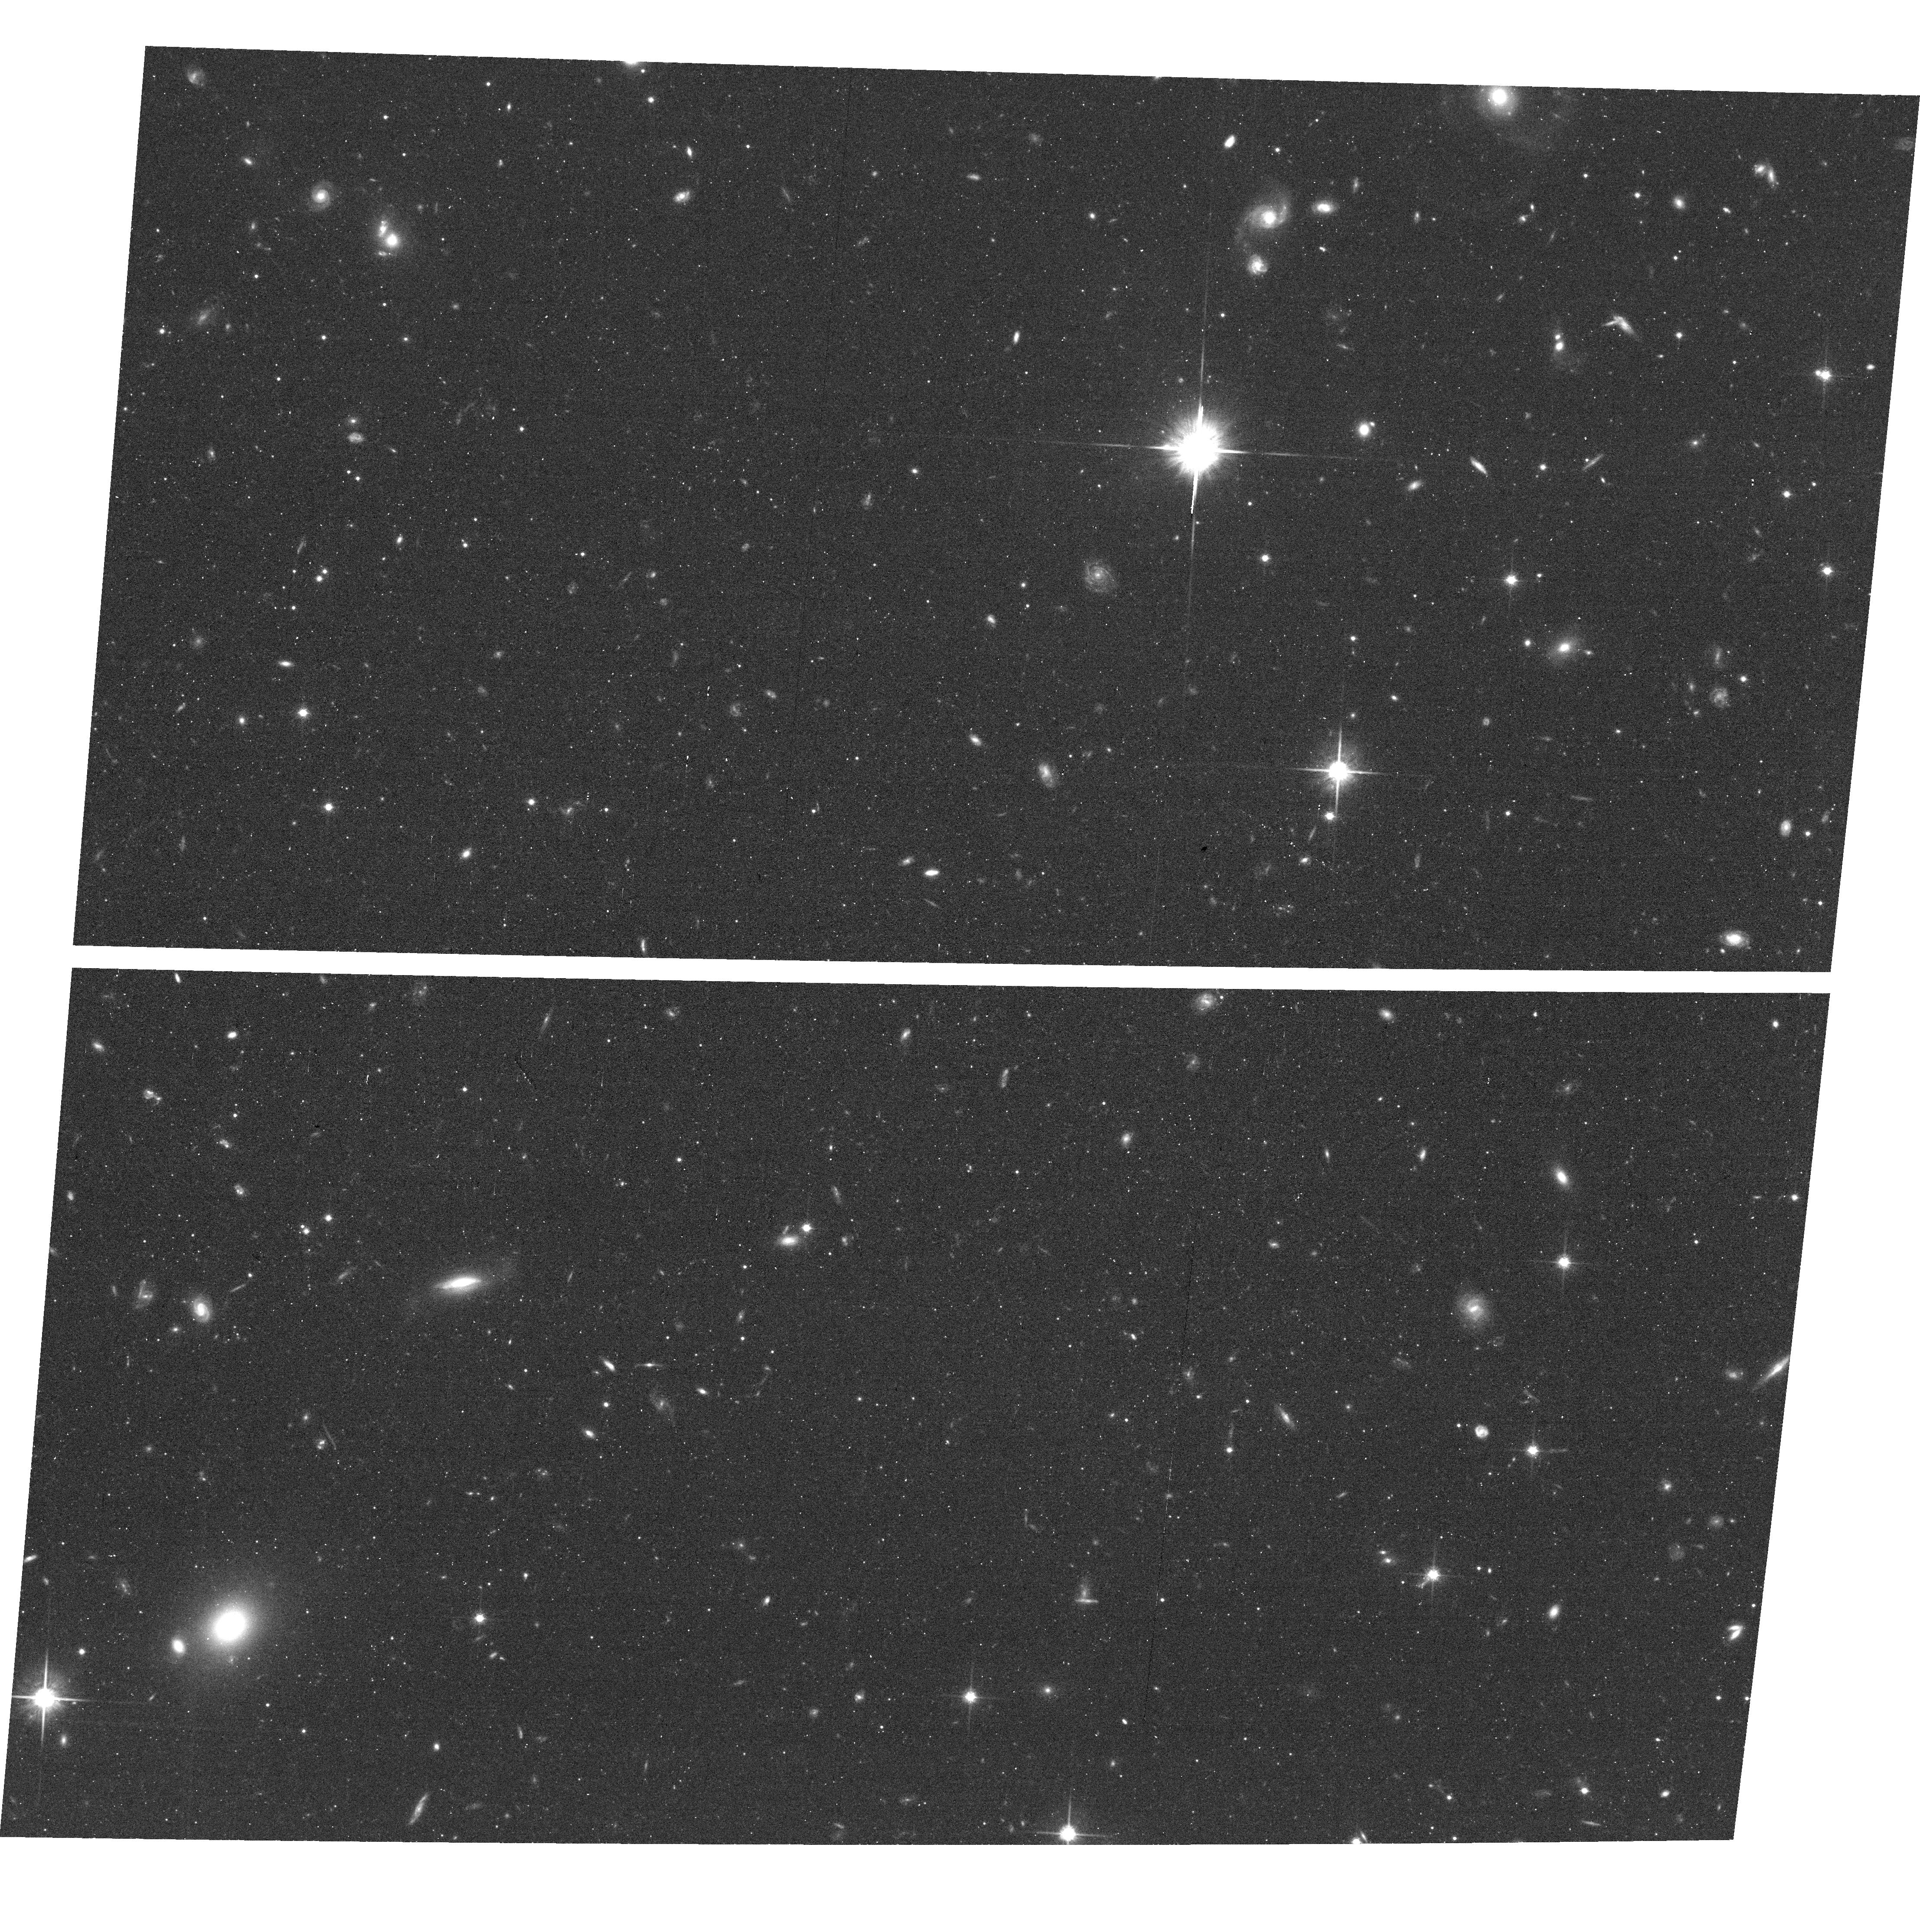
Target: AND-XIX. Instrument: ACS/WFC. Filter: F814W. Exposure: 43 min. Observation ID: hst_15302_01_acs_wfc_f814w_jdjy01

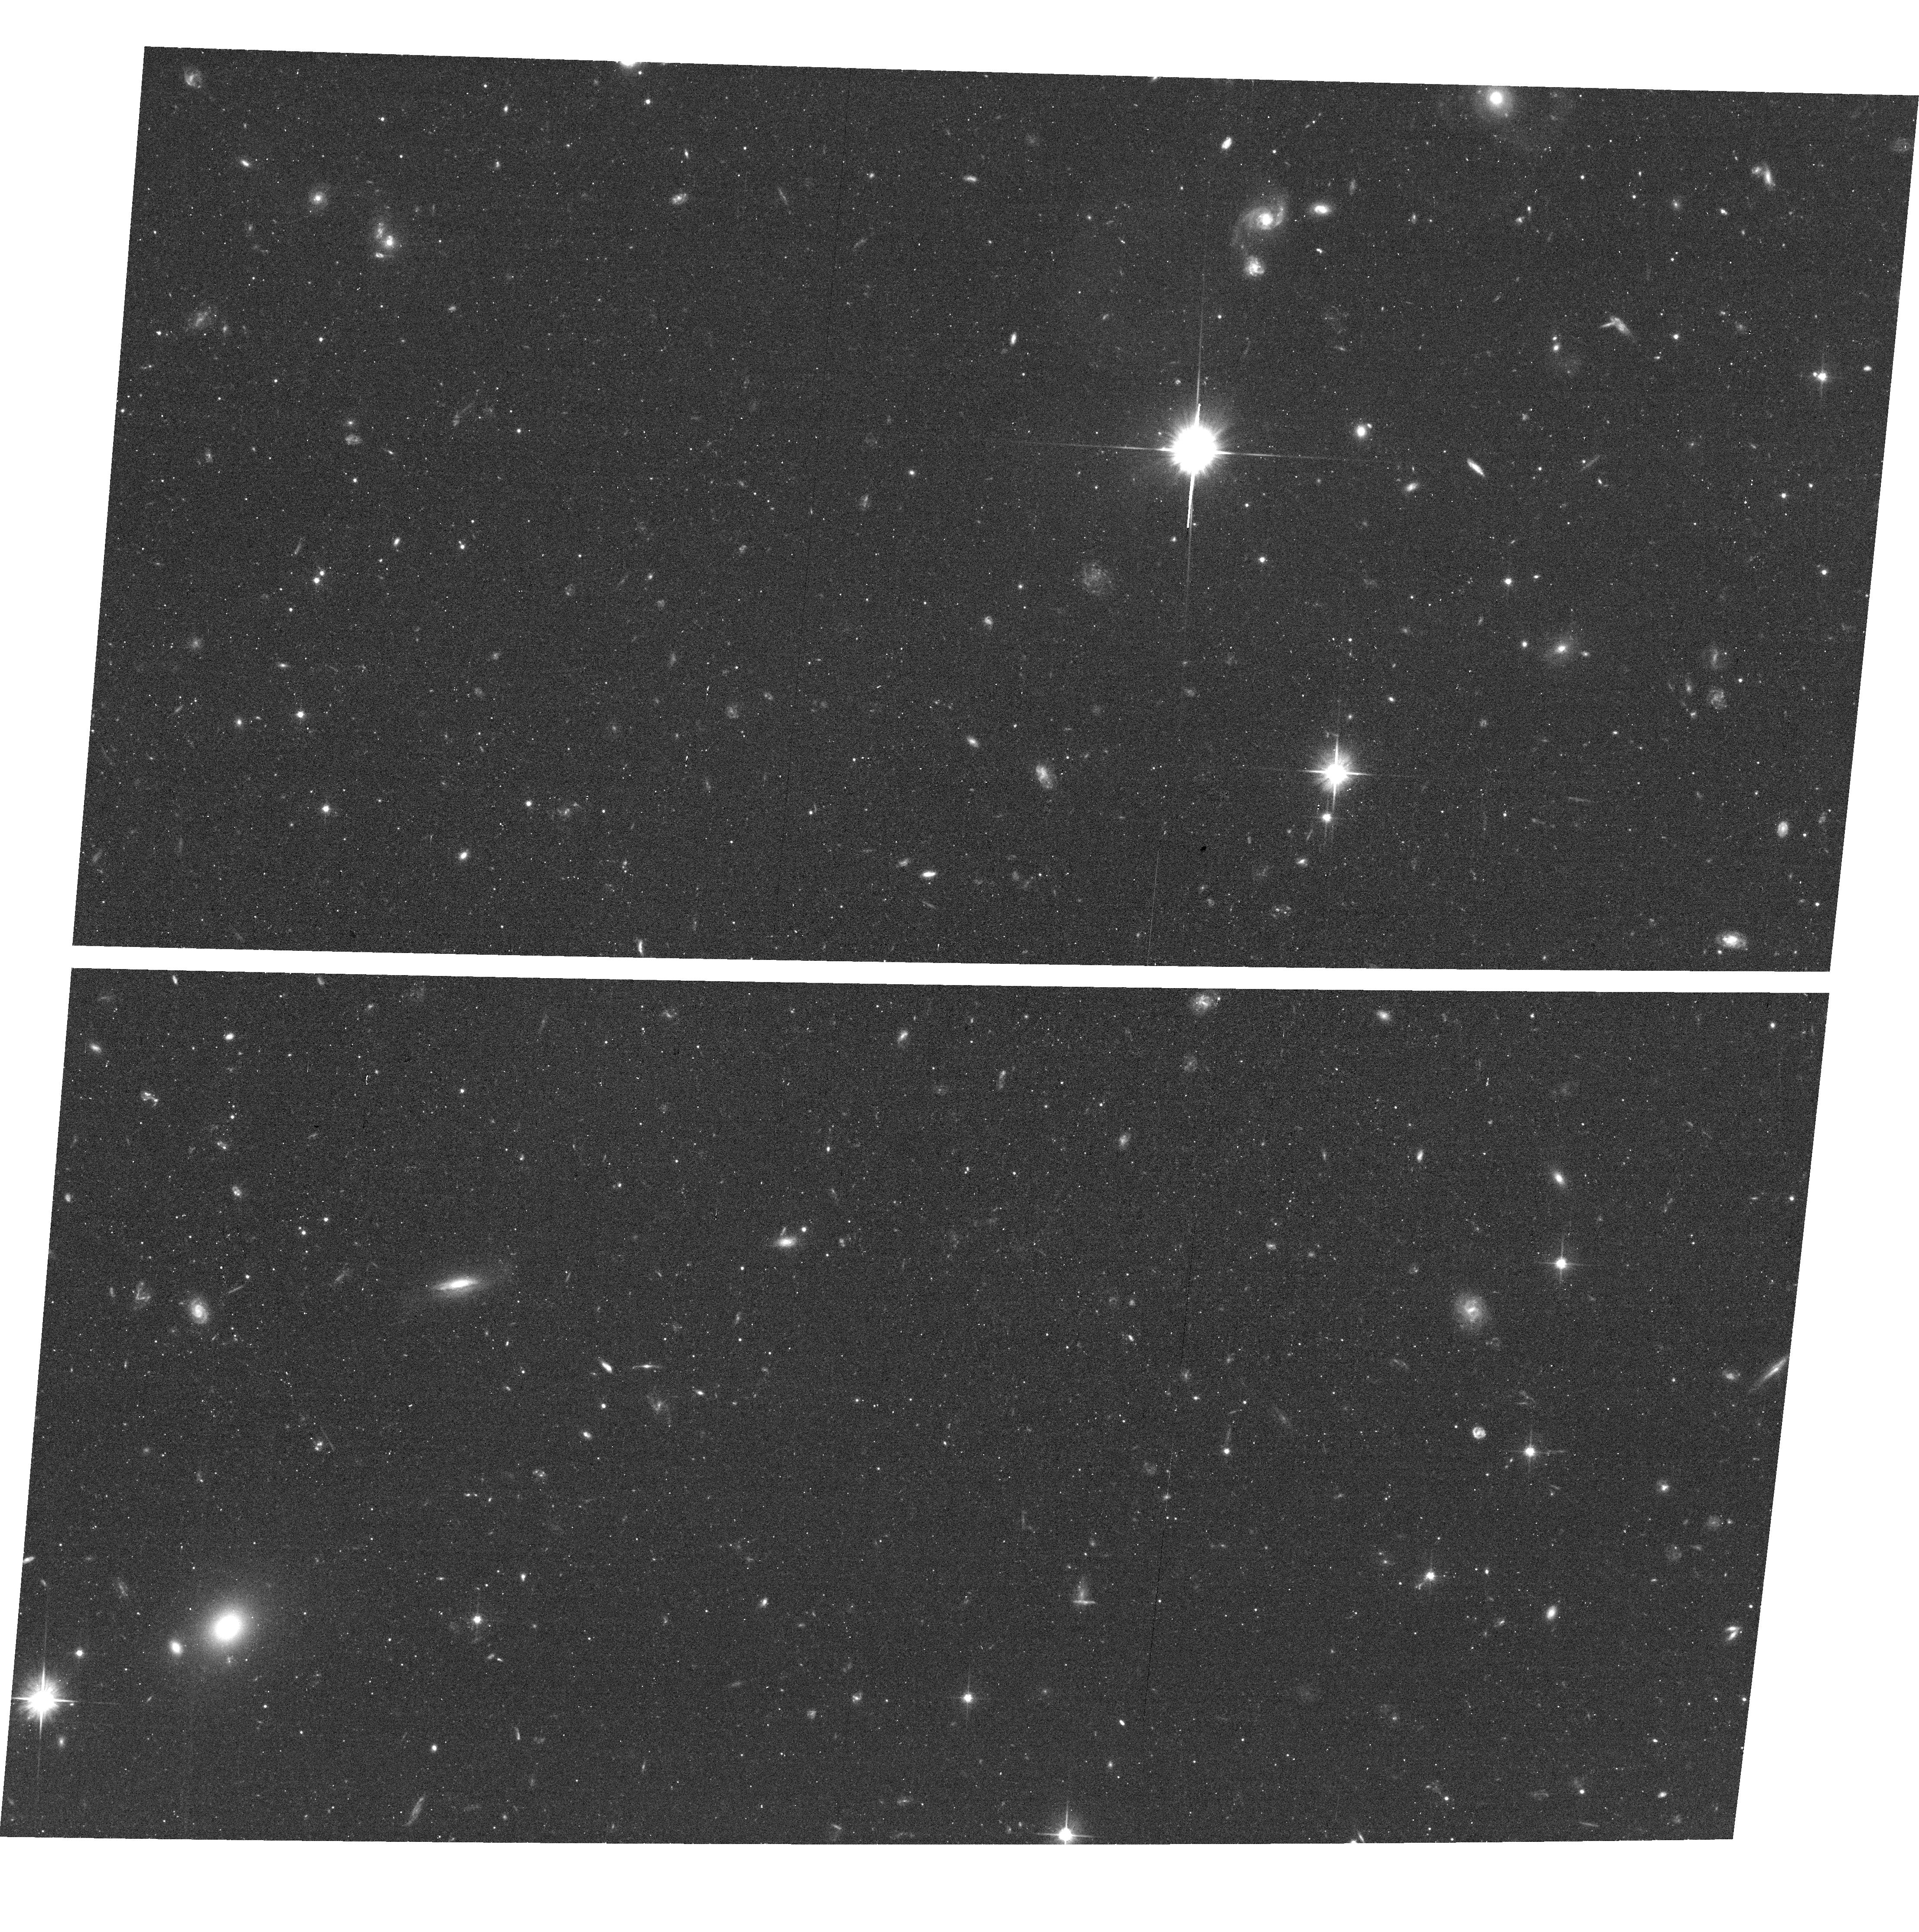
Target: AND-XIX. Instrument: ACS/WFC. Filter: F606W. Exposure: 41 min. Observation ID: hst_15302_03_acs_wfc_f606w_jdjy03

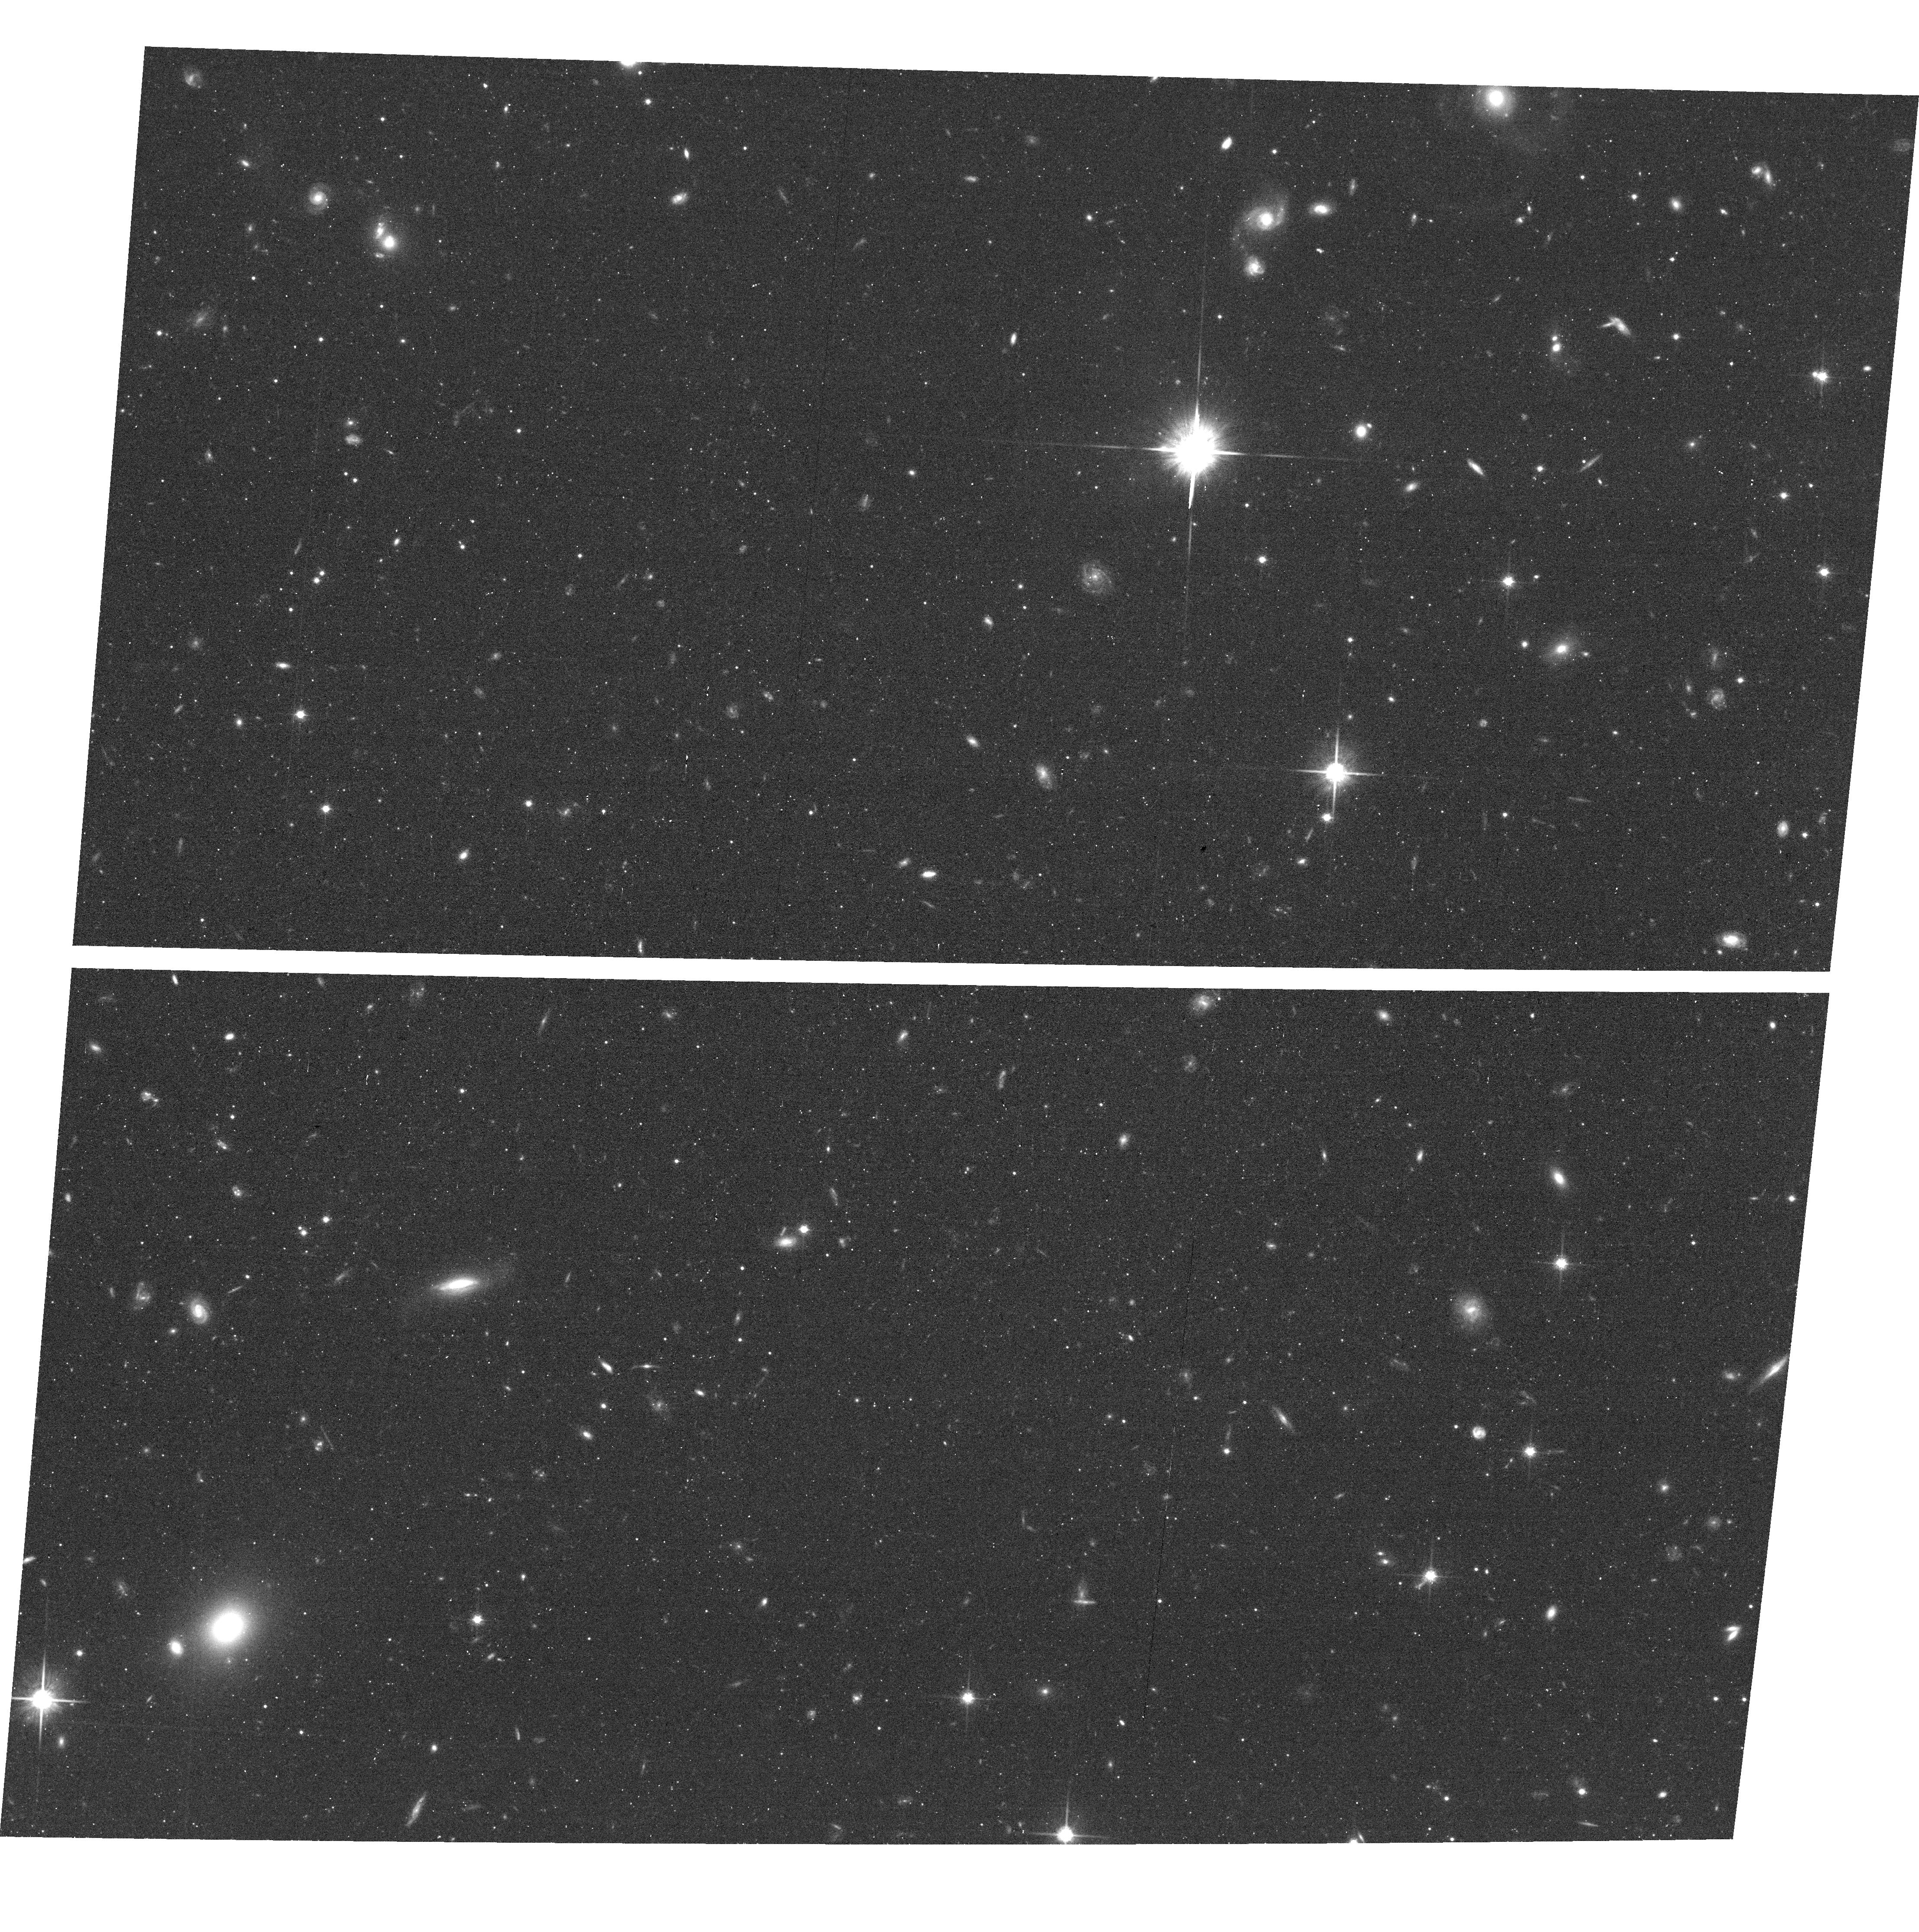
Target: AND-XIX. Instrument: ACS/WFC. Filter: F814W. Exposure: 43 min. Observation ID: hst_15302_03_acs_wfc_f814w_jdjy03

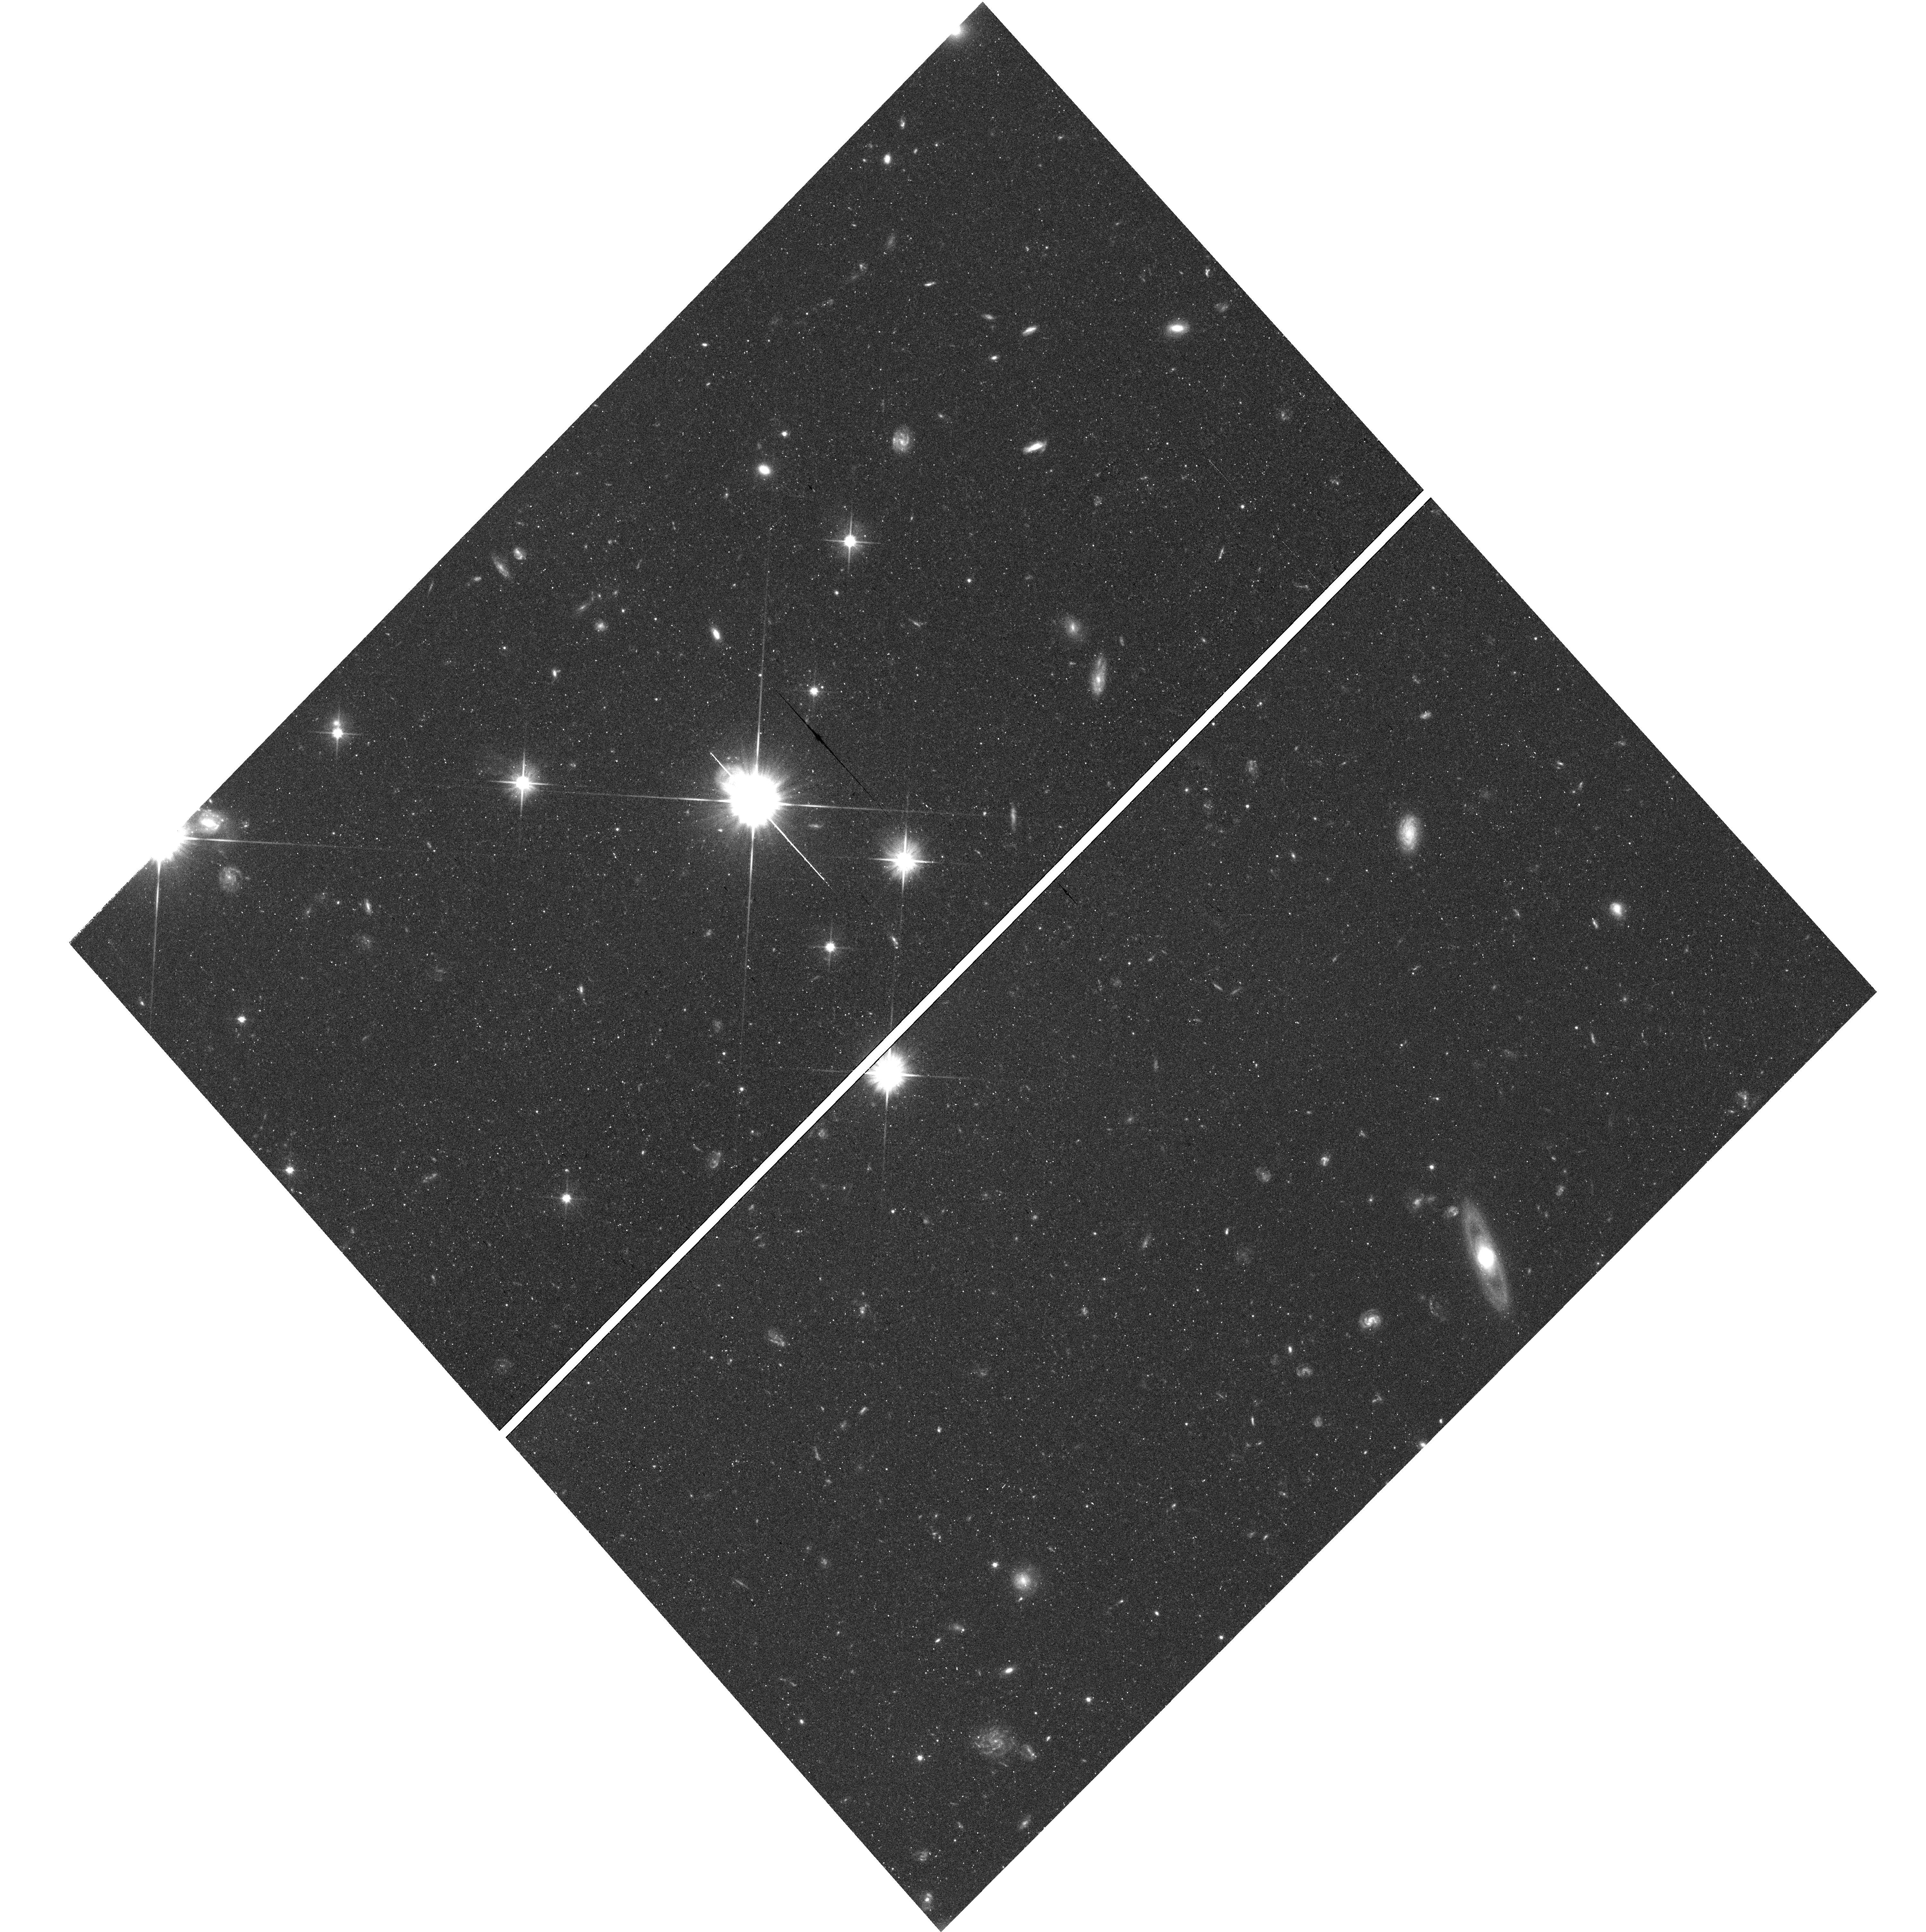
Target: AND-XIX. Instrument: WFC3/UVIS. Filter: F606W. Exposure: 44 min. Observation ID: hst_15302_03_wfc3_uvis_f606w_idjy03

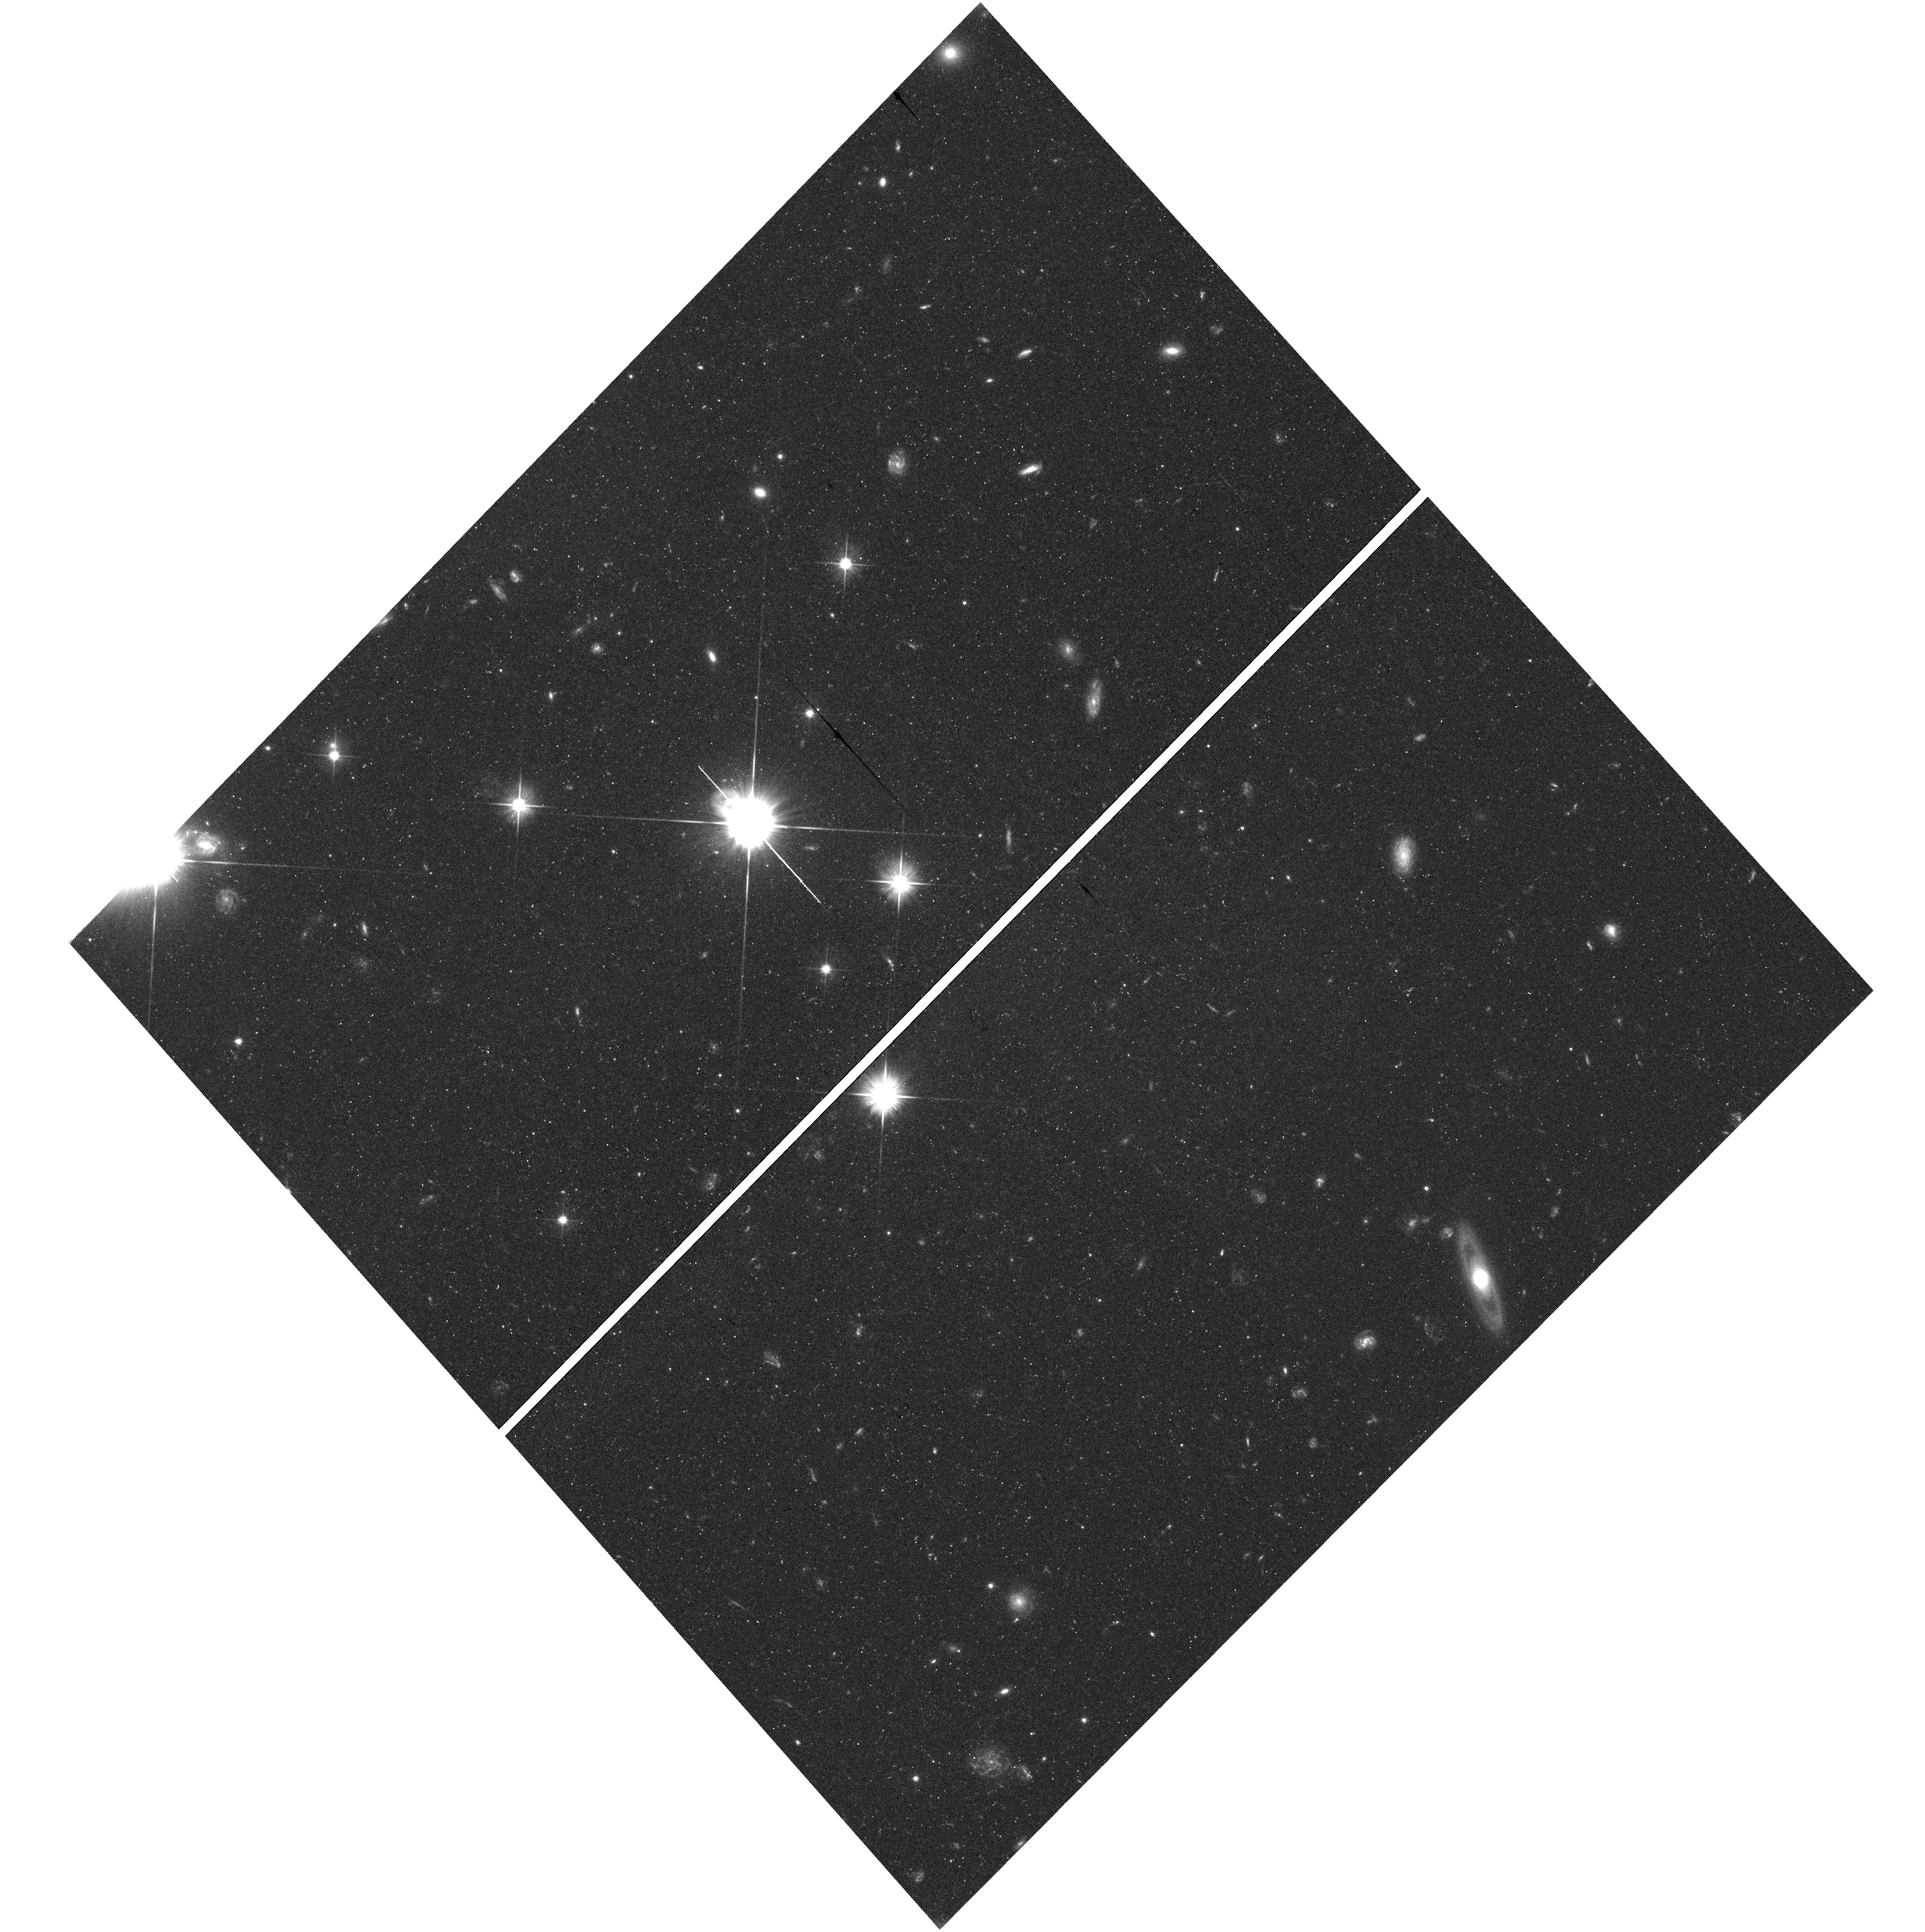
Target: AND-XIX. Instrument: WFC3/UVIS. Filter: F606W. Exposure: 46 min. Observation ID: hst_15302_06_wfc3_uvis_f606w_idjy06

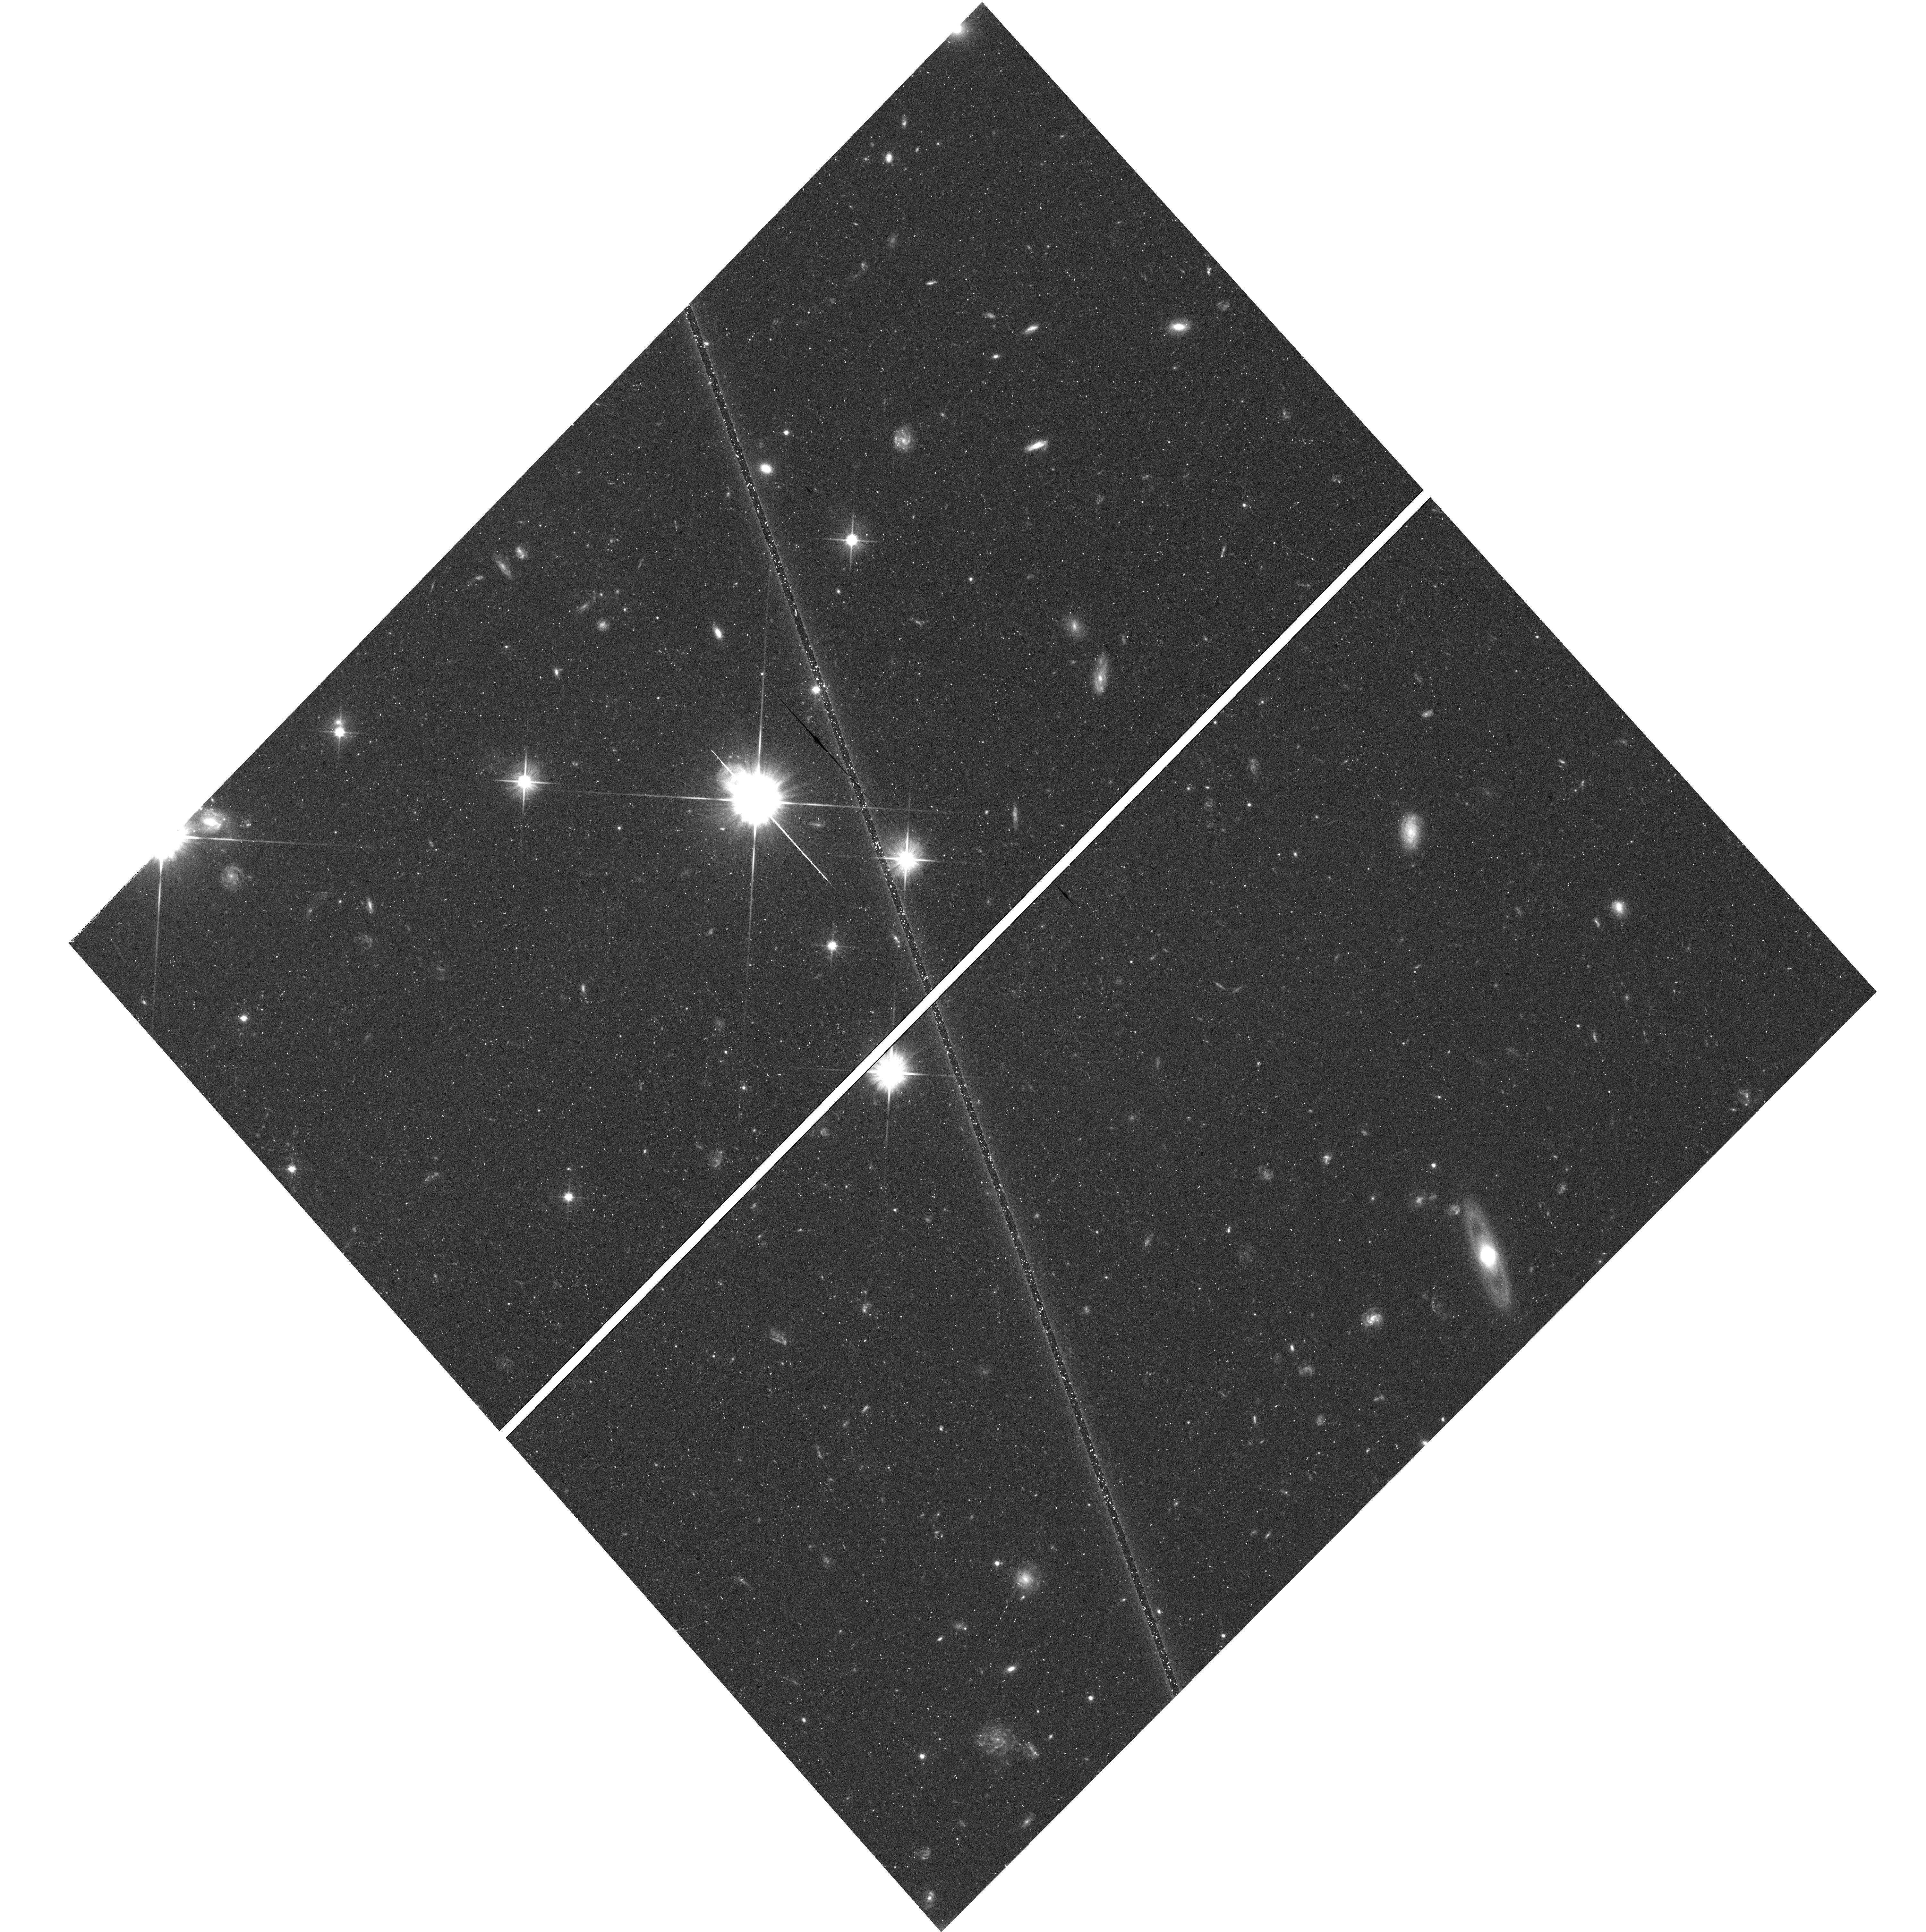
Target: AND-XIX. Instrument: WFC3/UVIS. Filter: F606W. Exposure: 44 min. Observation ID: hst_15302_01_wfc3_uvis_f606w_idjy01

Unveiling the formation of Andromeda XIX - a uniquely diffuse Local Group galaxy (PI: Collins, Michelle L.M.)

We request 16 orbits of HST/ACS to obtain imaging in F606W and F814W of Andromeda (And) XIX, a truly unique galaxy. With an effective radius of 3.1 kpc, and a surface brightness of 29.3 mag per square arcsec, it is the only known Local Group analogue of the intriguing newly-discovered ultra diffuse galaxies found at higher redshift. And XIX contains significant substructure, and is one of only 3 low mass galaxies that is known to have prolate rotation. This suggests the possibility that And XIX formed as the result of a merger. Using deep, coordinated parallel HST/ACS and WFC3 imaging, we will efficiently test this formation scenario. Our proposed observations will allow us to measure detailed star formation histories for both the centre of And XIX, and its most significant substructure, the southern clump. If And XIX has been formed as the result of a merger, we expect to see significant differences between the star formation histories of both fields. If And XIX has formed through secular processes or tidal stripping, we expect to see no difference between the two fields. Either result will place a strong constraint on the formation of And XIX, and therefore also the most diffuse galaxies known.